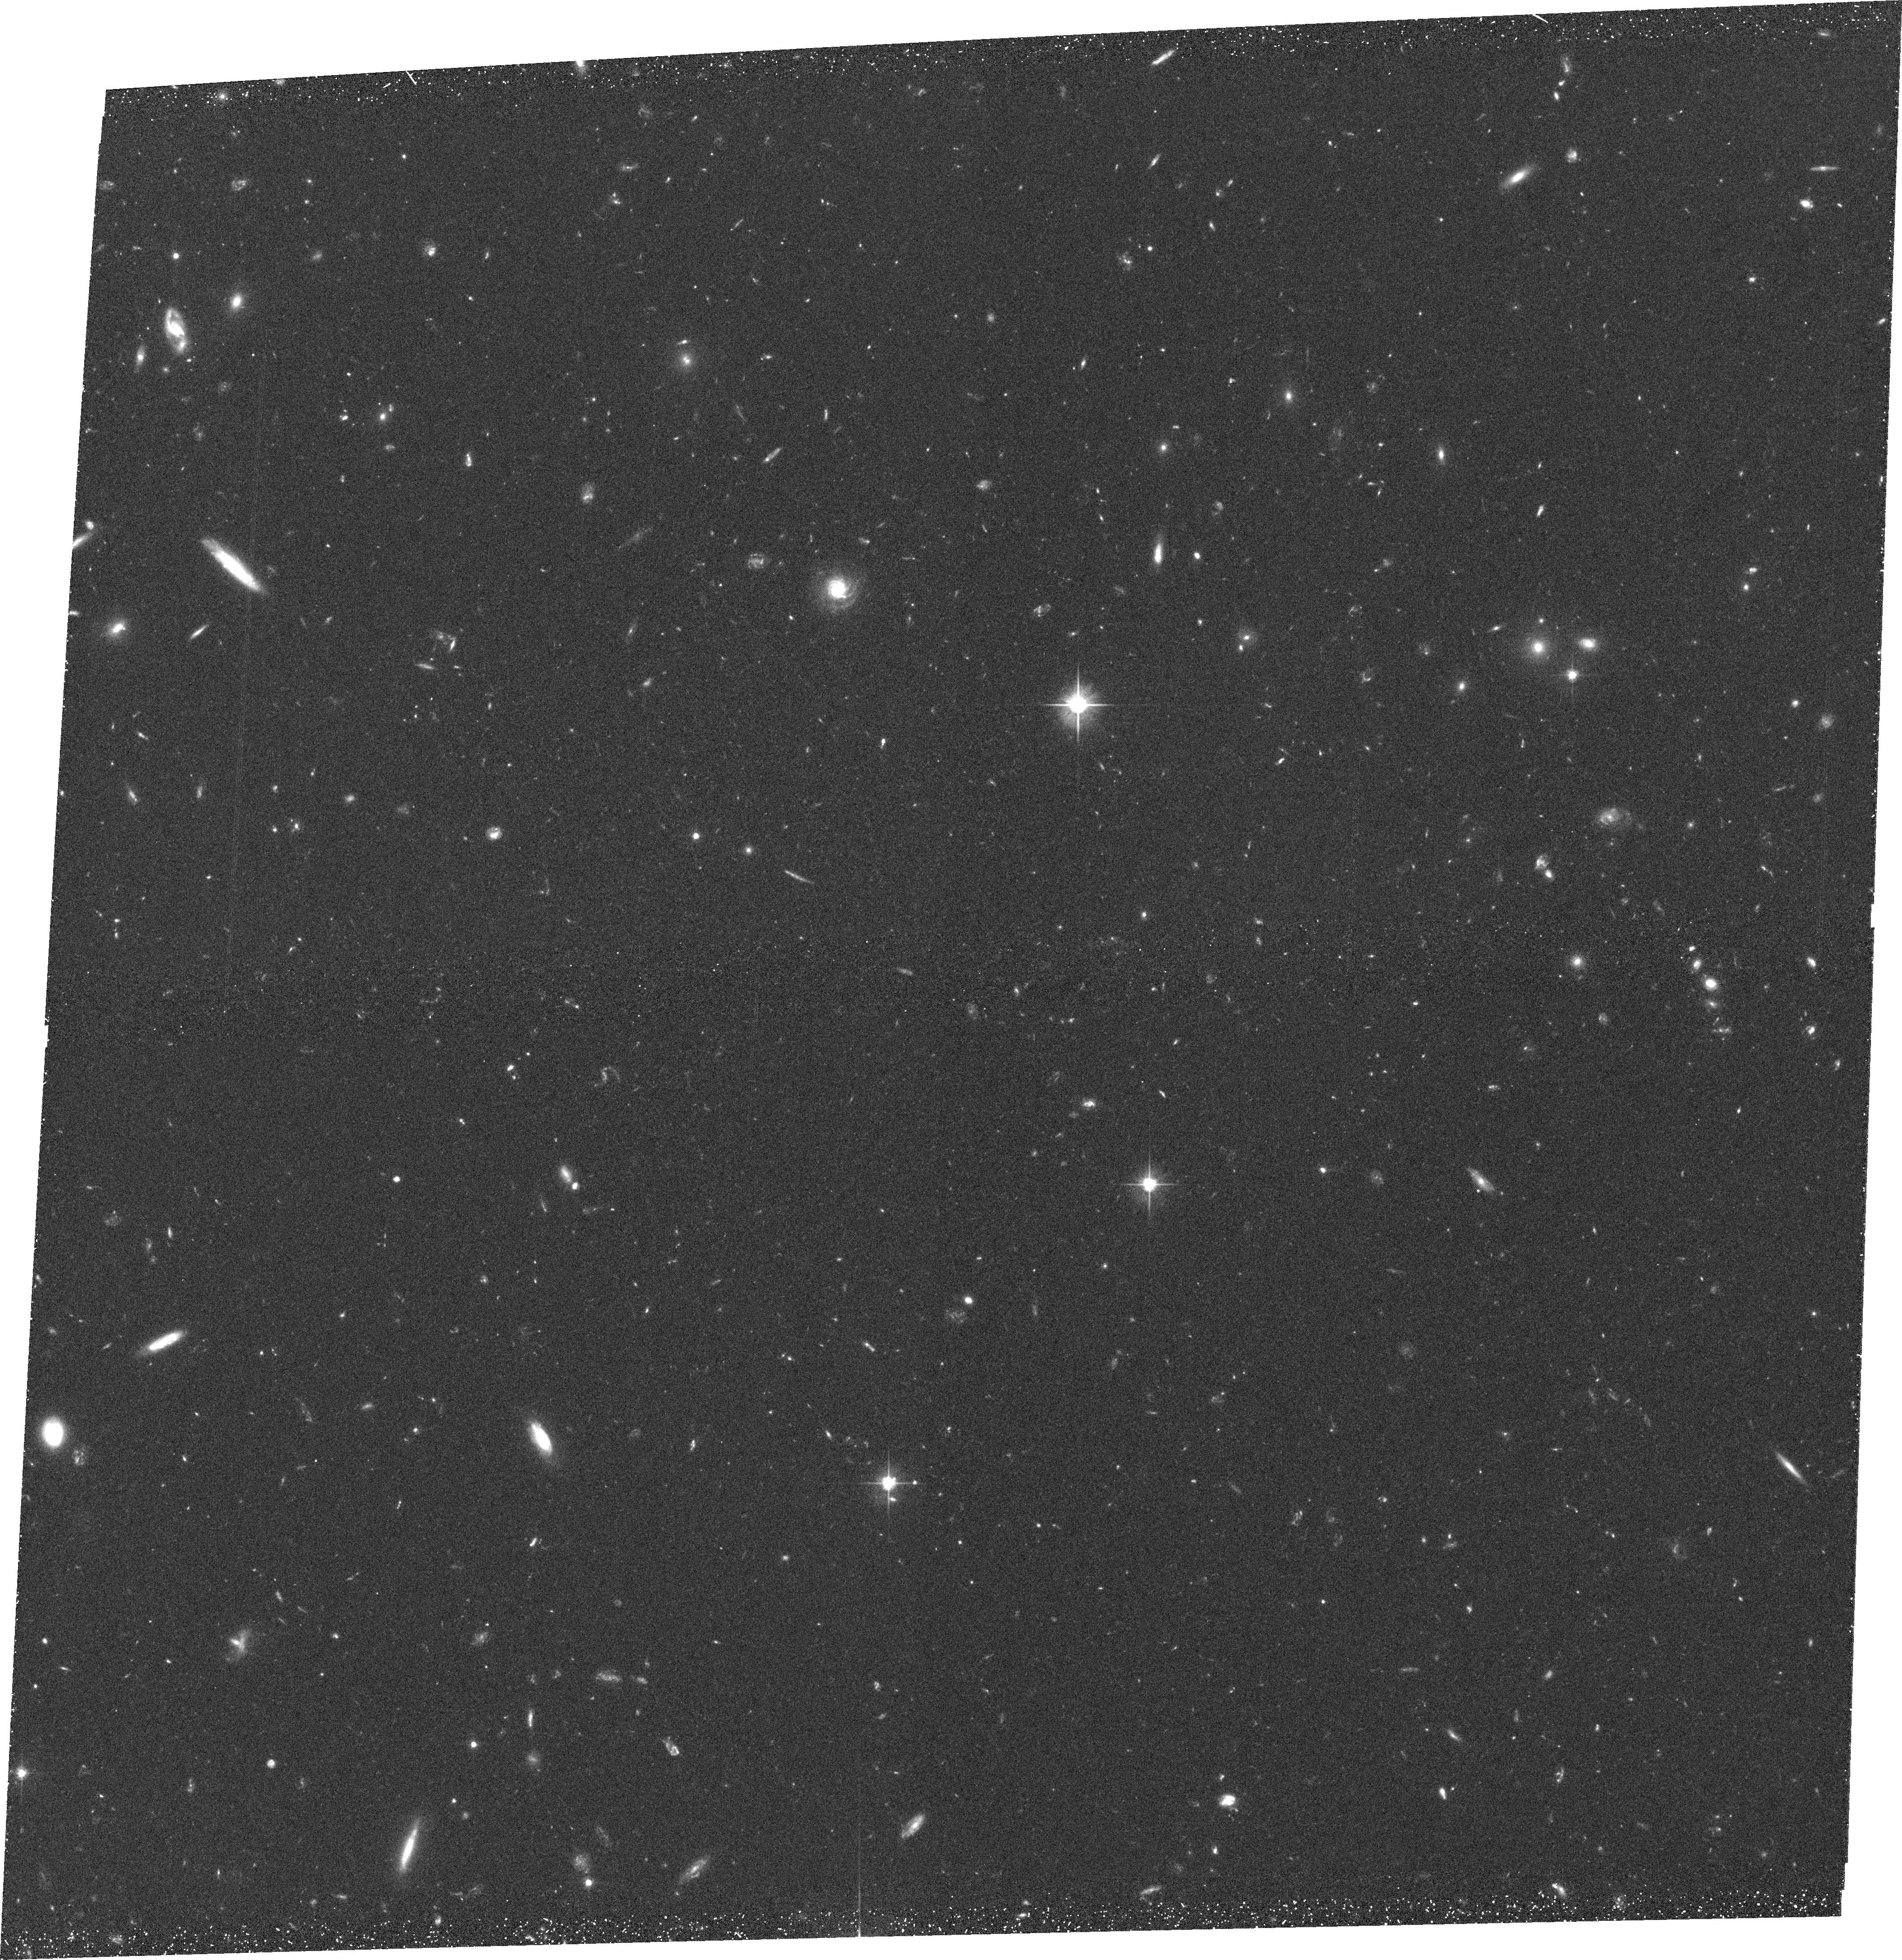
Target: GEMS-16
Instrument: ACS/WFC
Filter: F606W
Exposure: 36 min
Observation ID: hst_9500_16_acs_wfc_f606w_j8de16

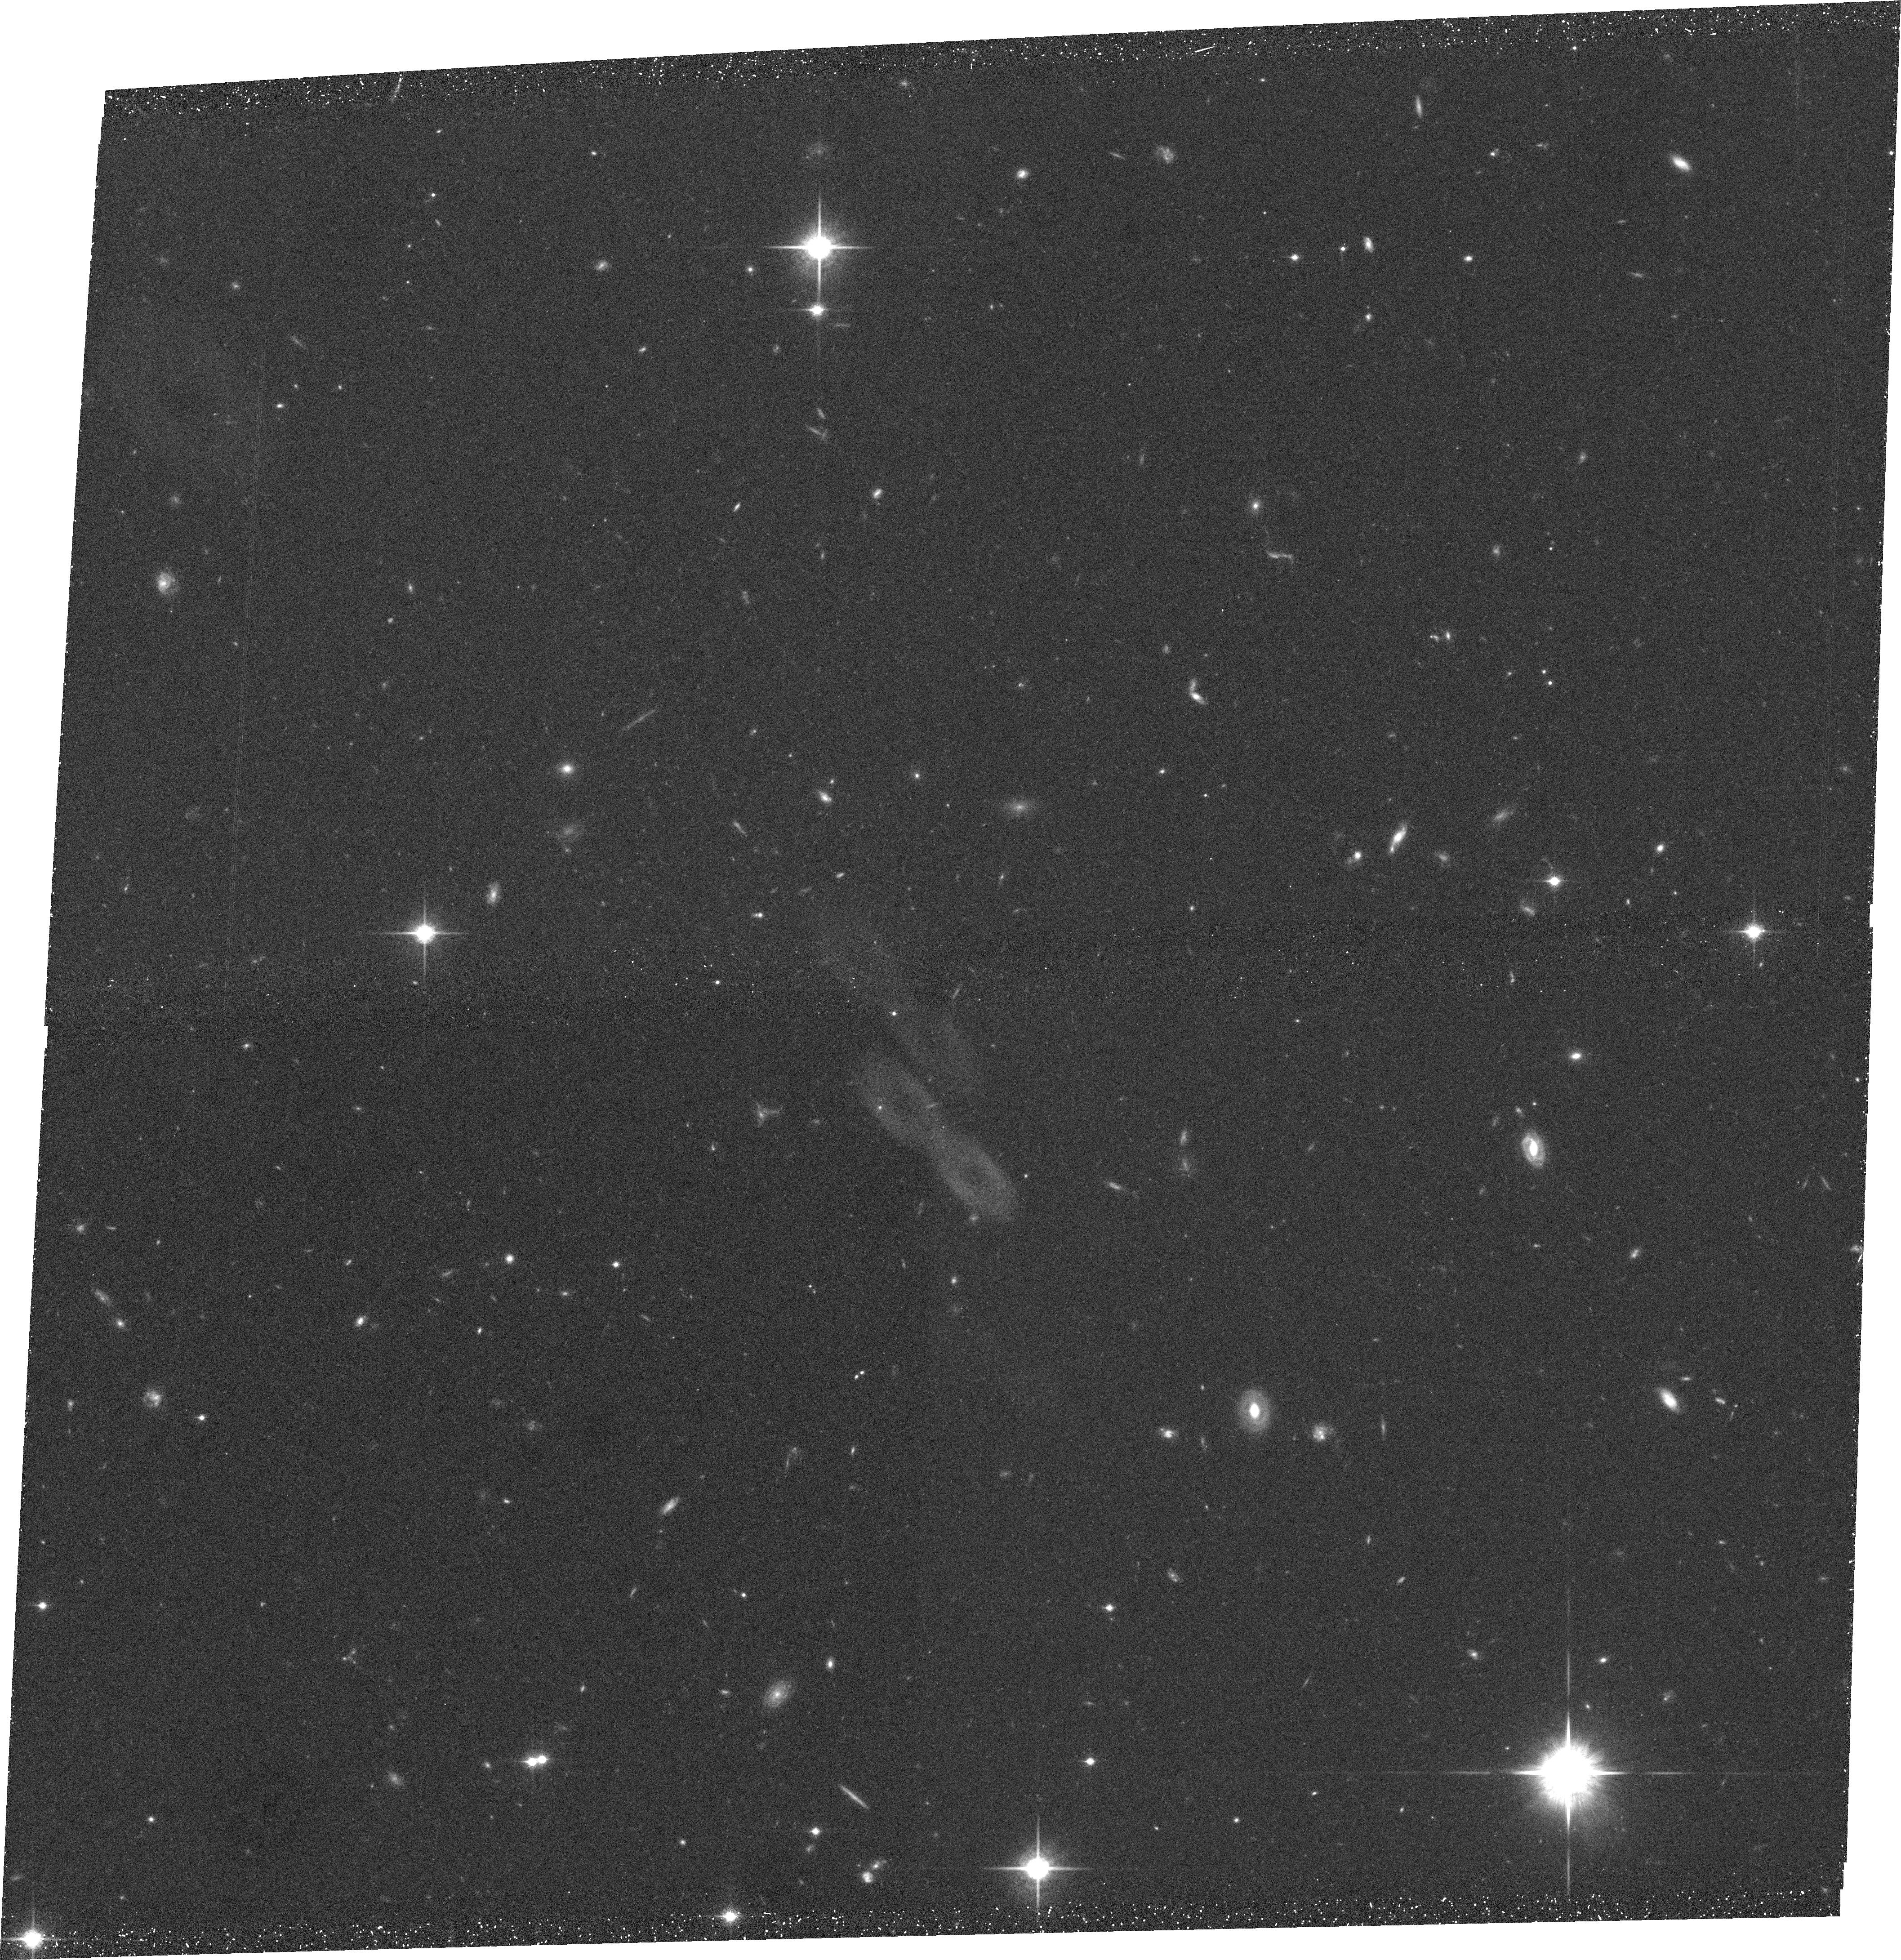
Target: GEMS-1
Instrument: ACS/WFC
Filter: F850LP
Exposure: 38 min
Observation ID: hst_9500_01_acs_wfc_f850lp_j8de01

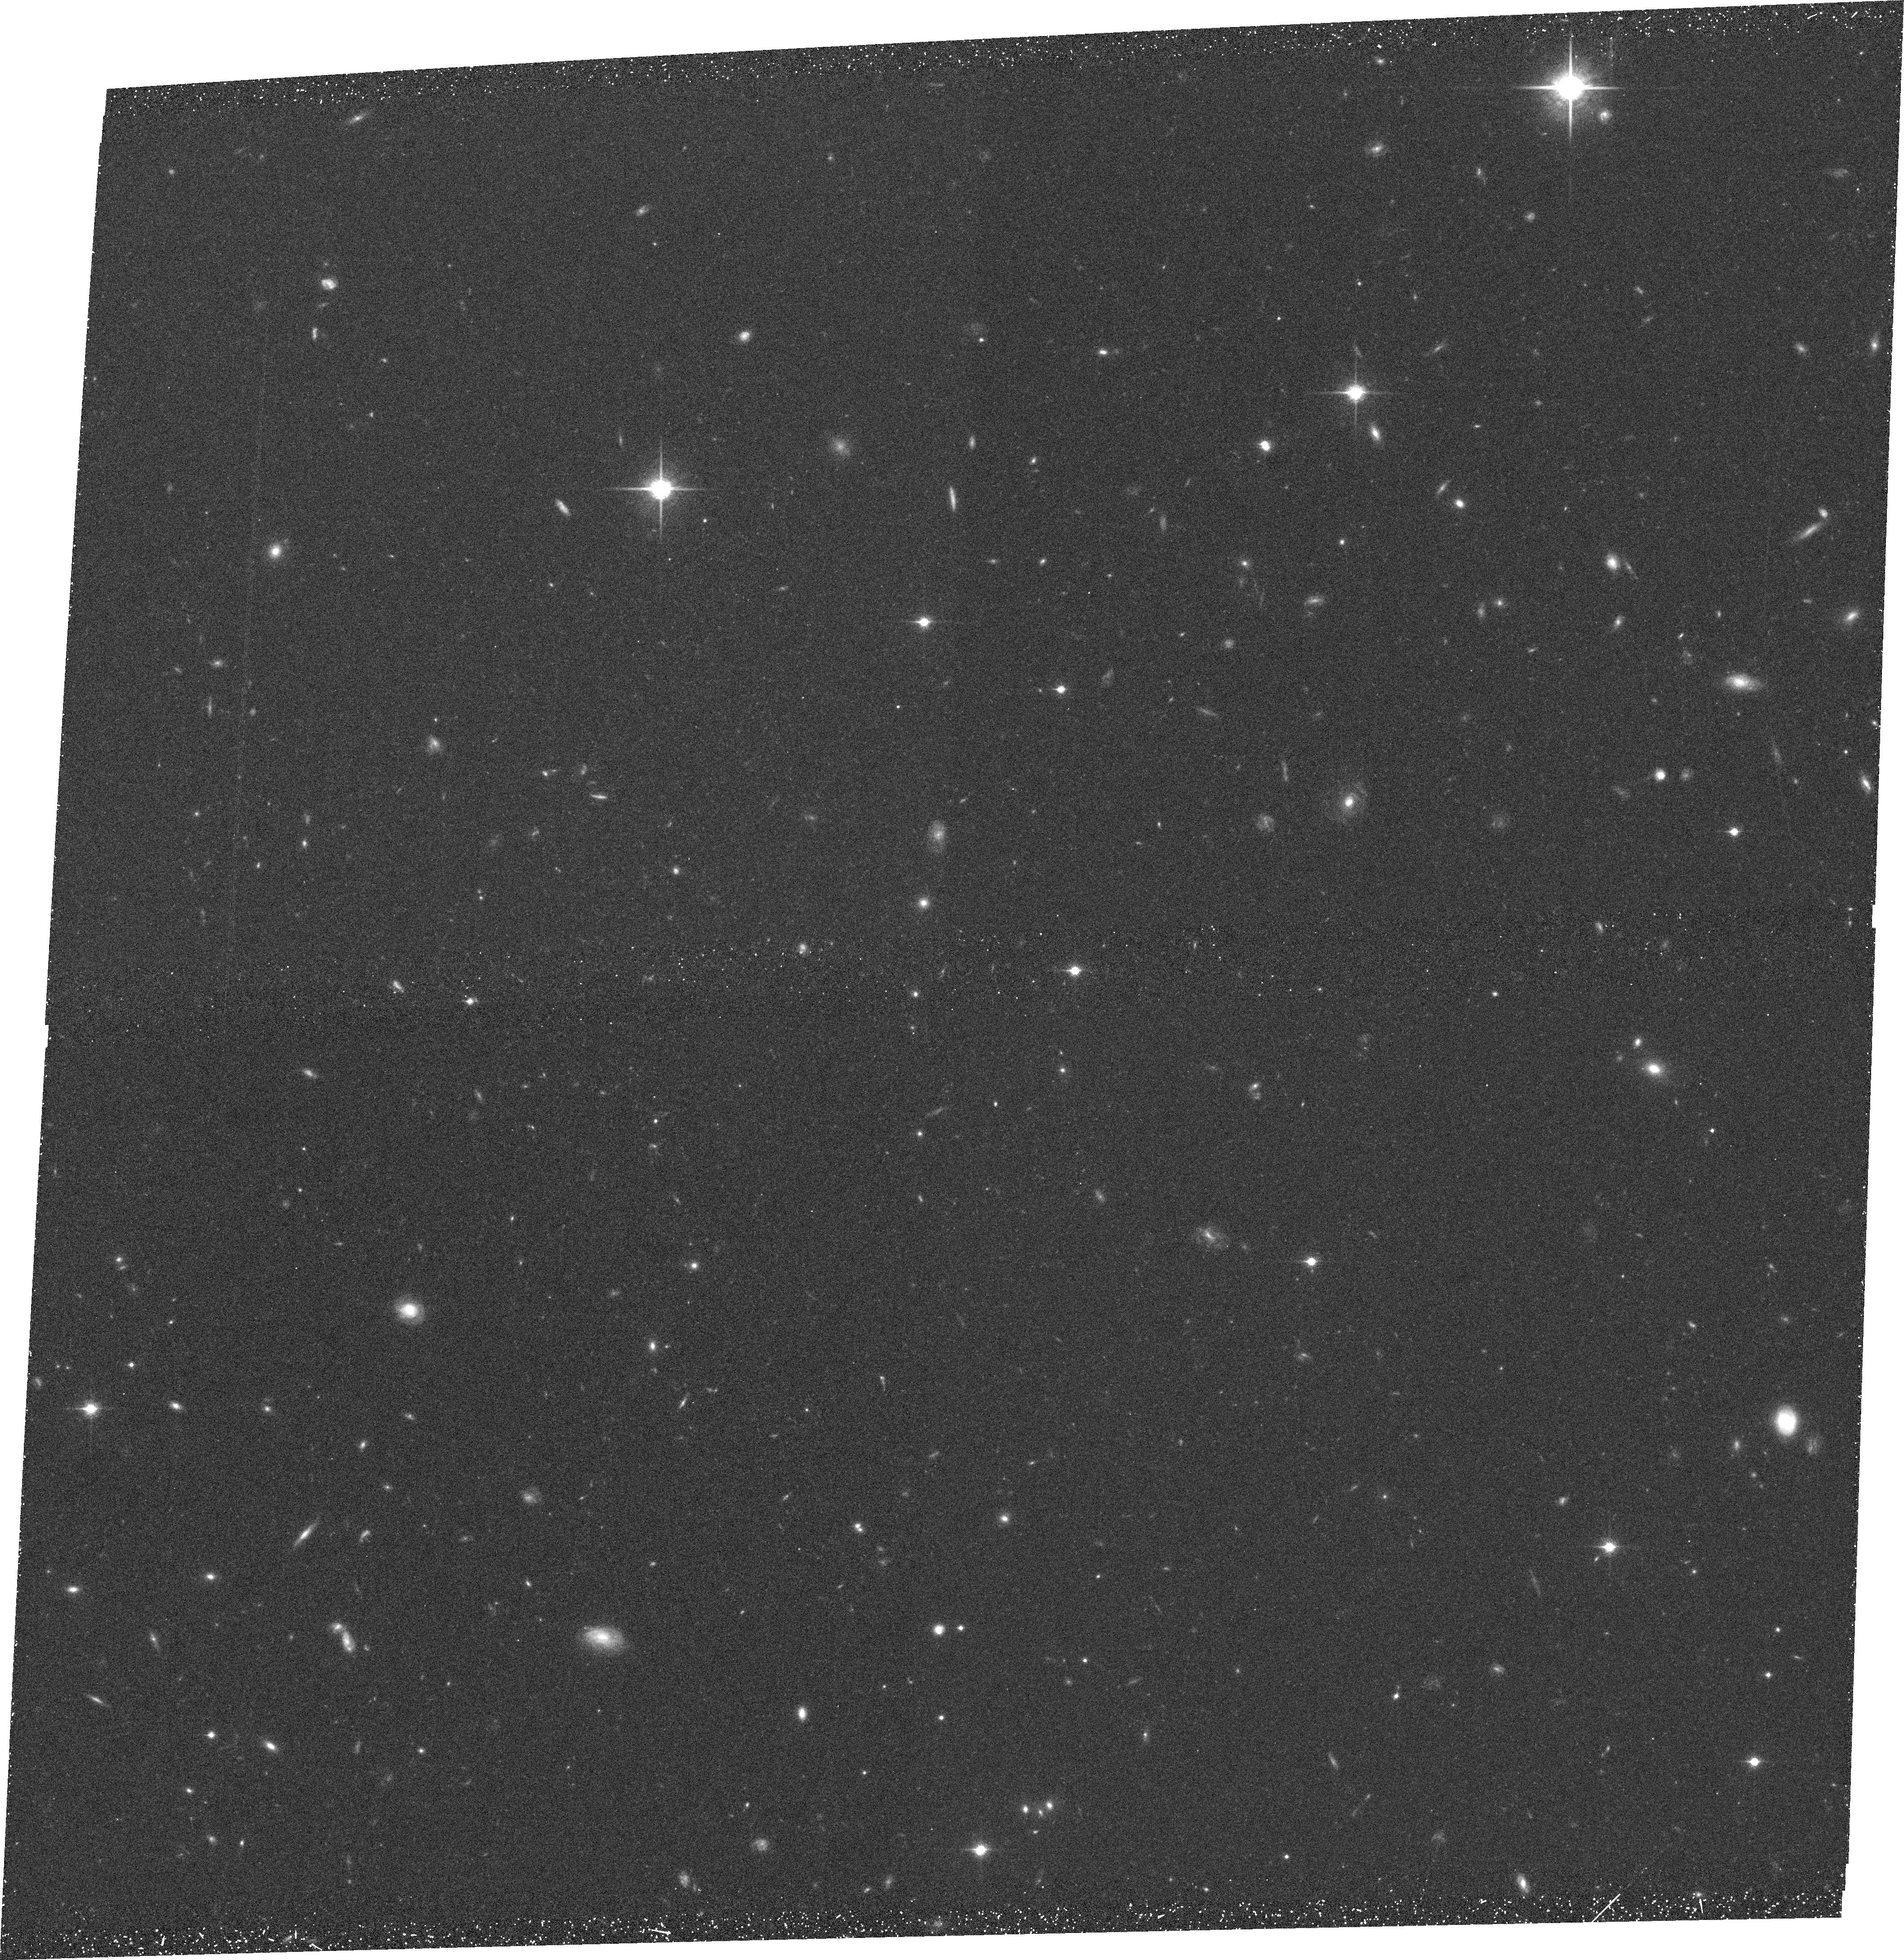
Target: GEMS-15
Instrument: ACS/WFC
Filter: F850LP
Exposure: 38 min
Observation ID: hst_9500_15_acs_wfc_f850lp_j8de15

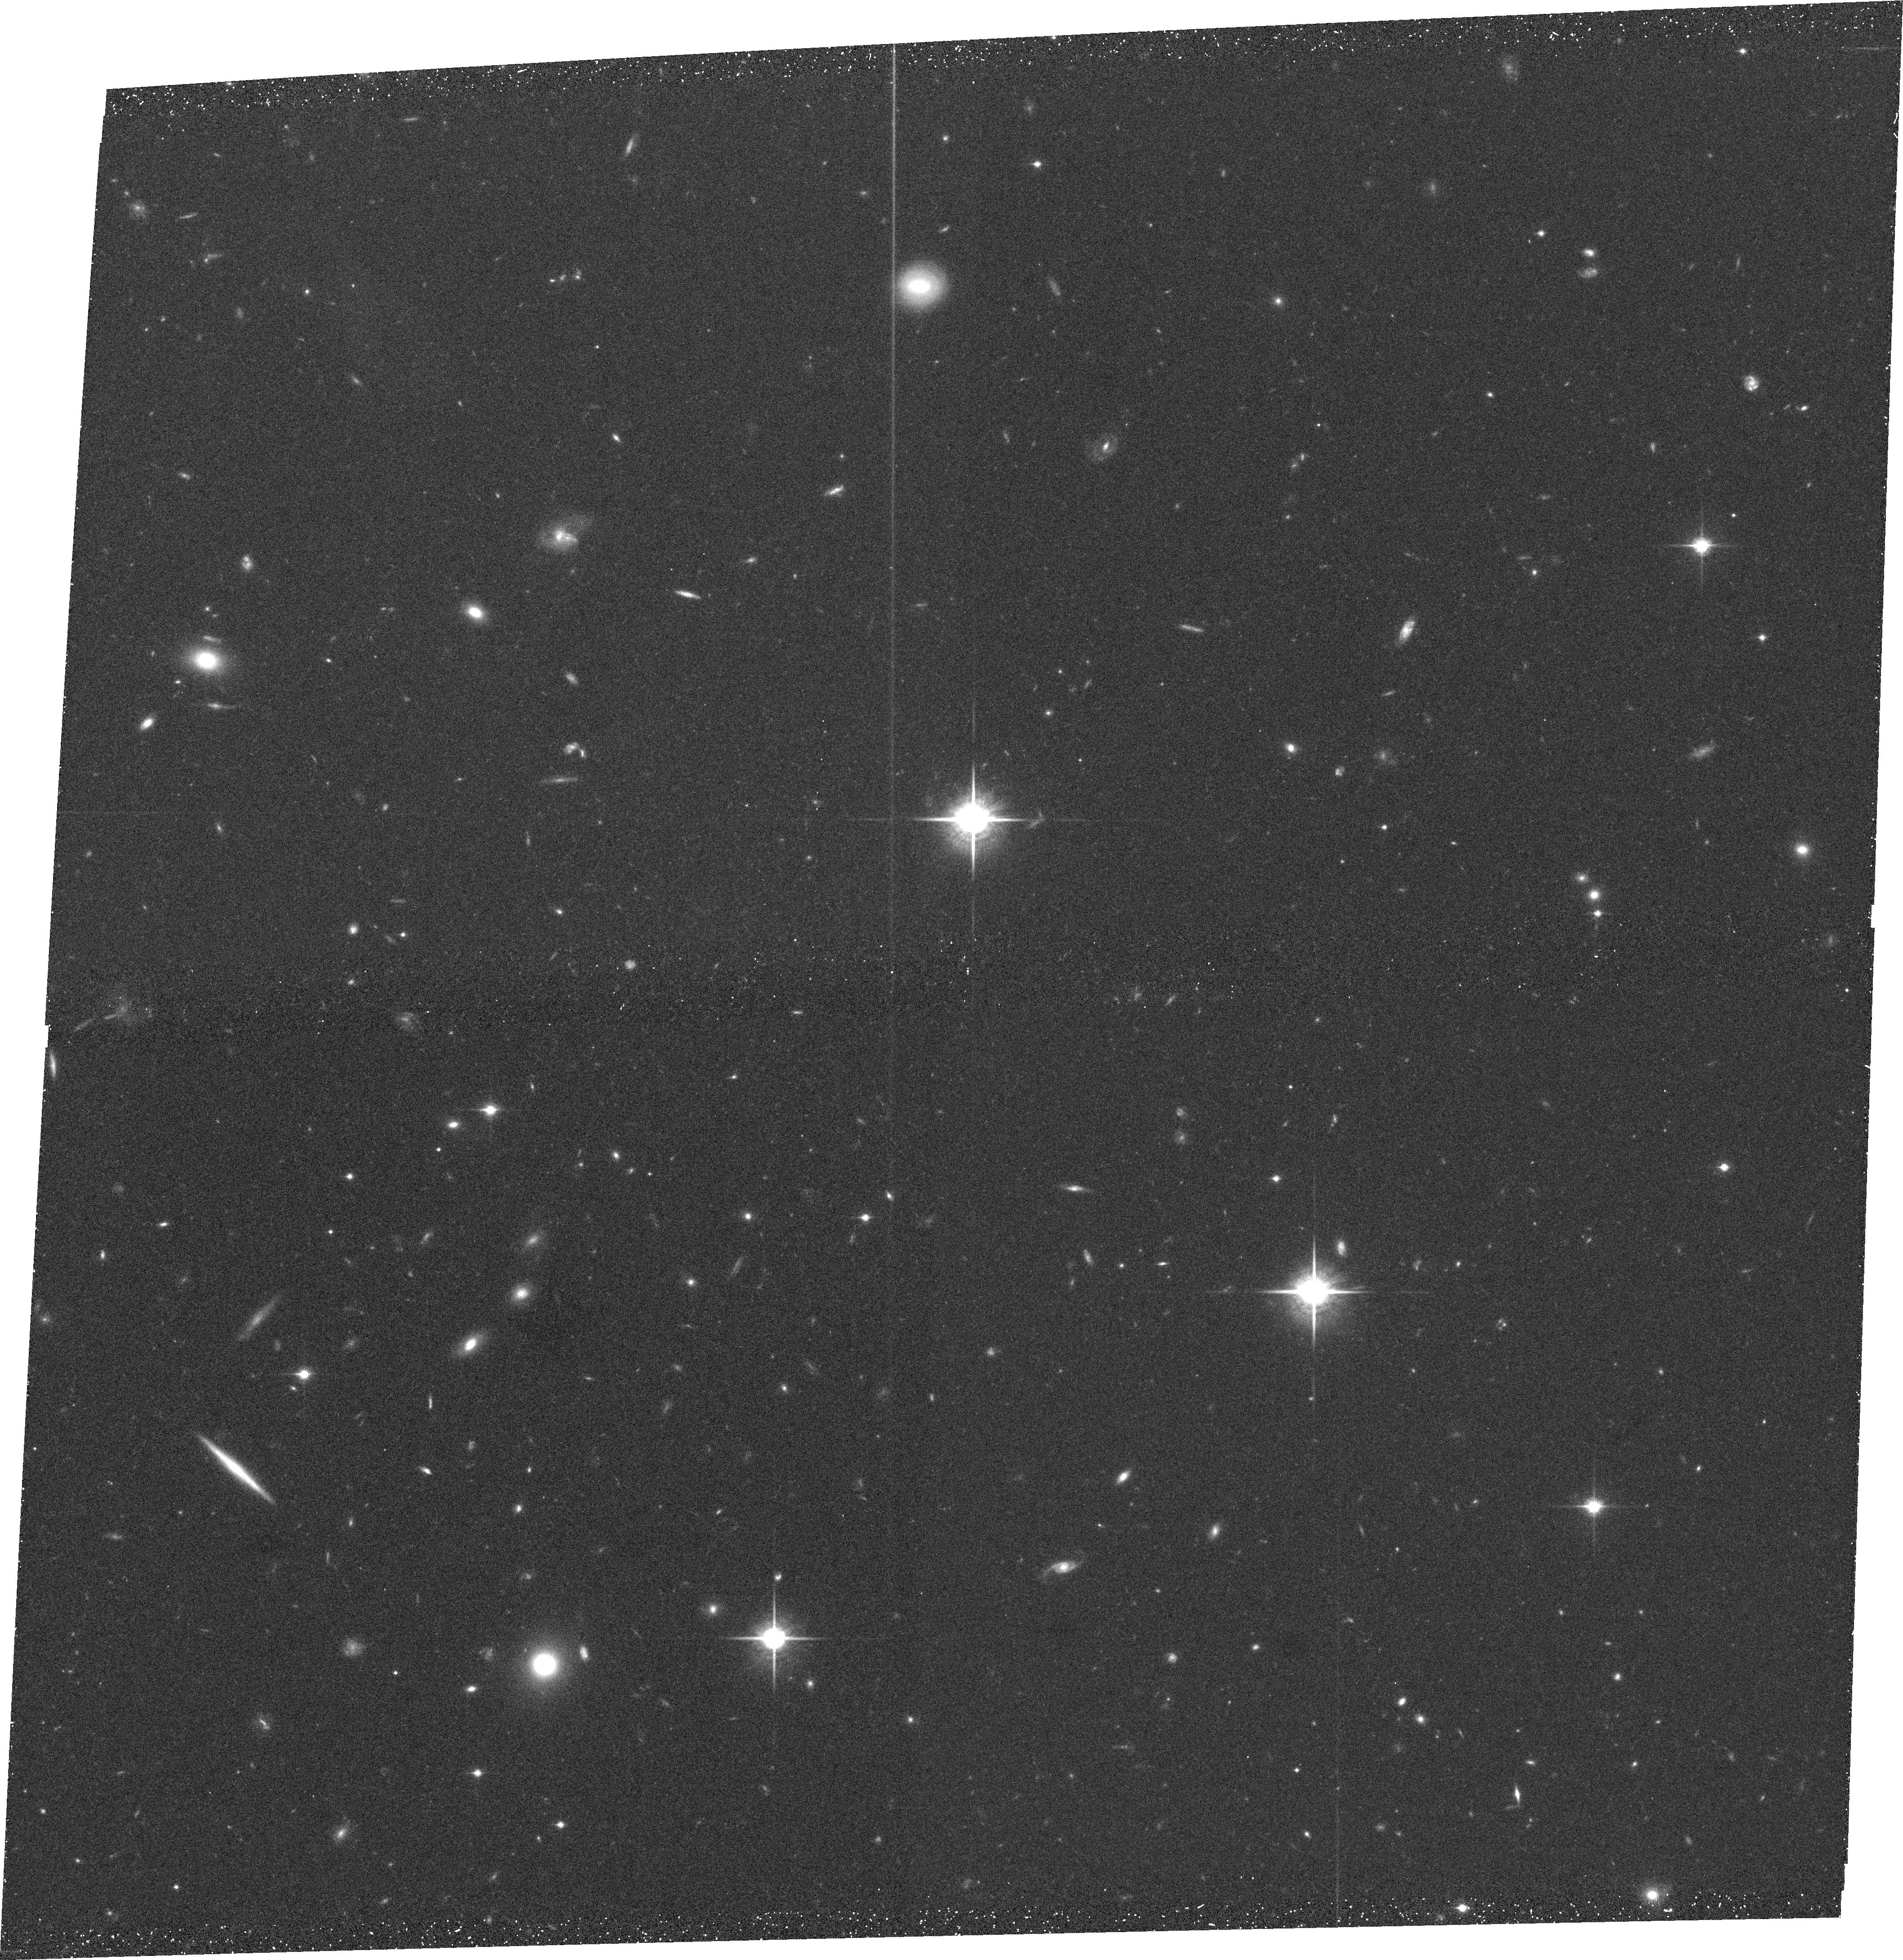
Target: GEMS-47
Instrument: ACS/WFC
Filter: F850LP
Exposure: 38 min
Observation ID: hst_9500_47_acs_wfc_f850lp_j8de47

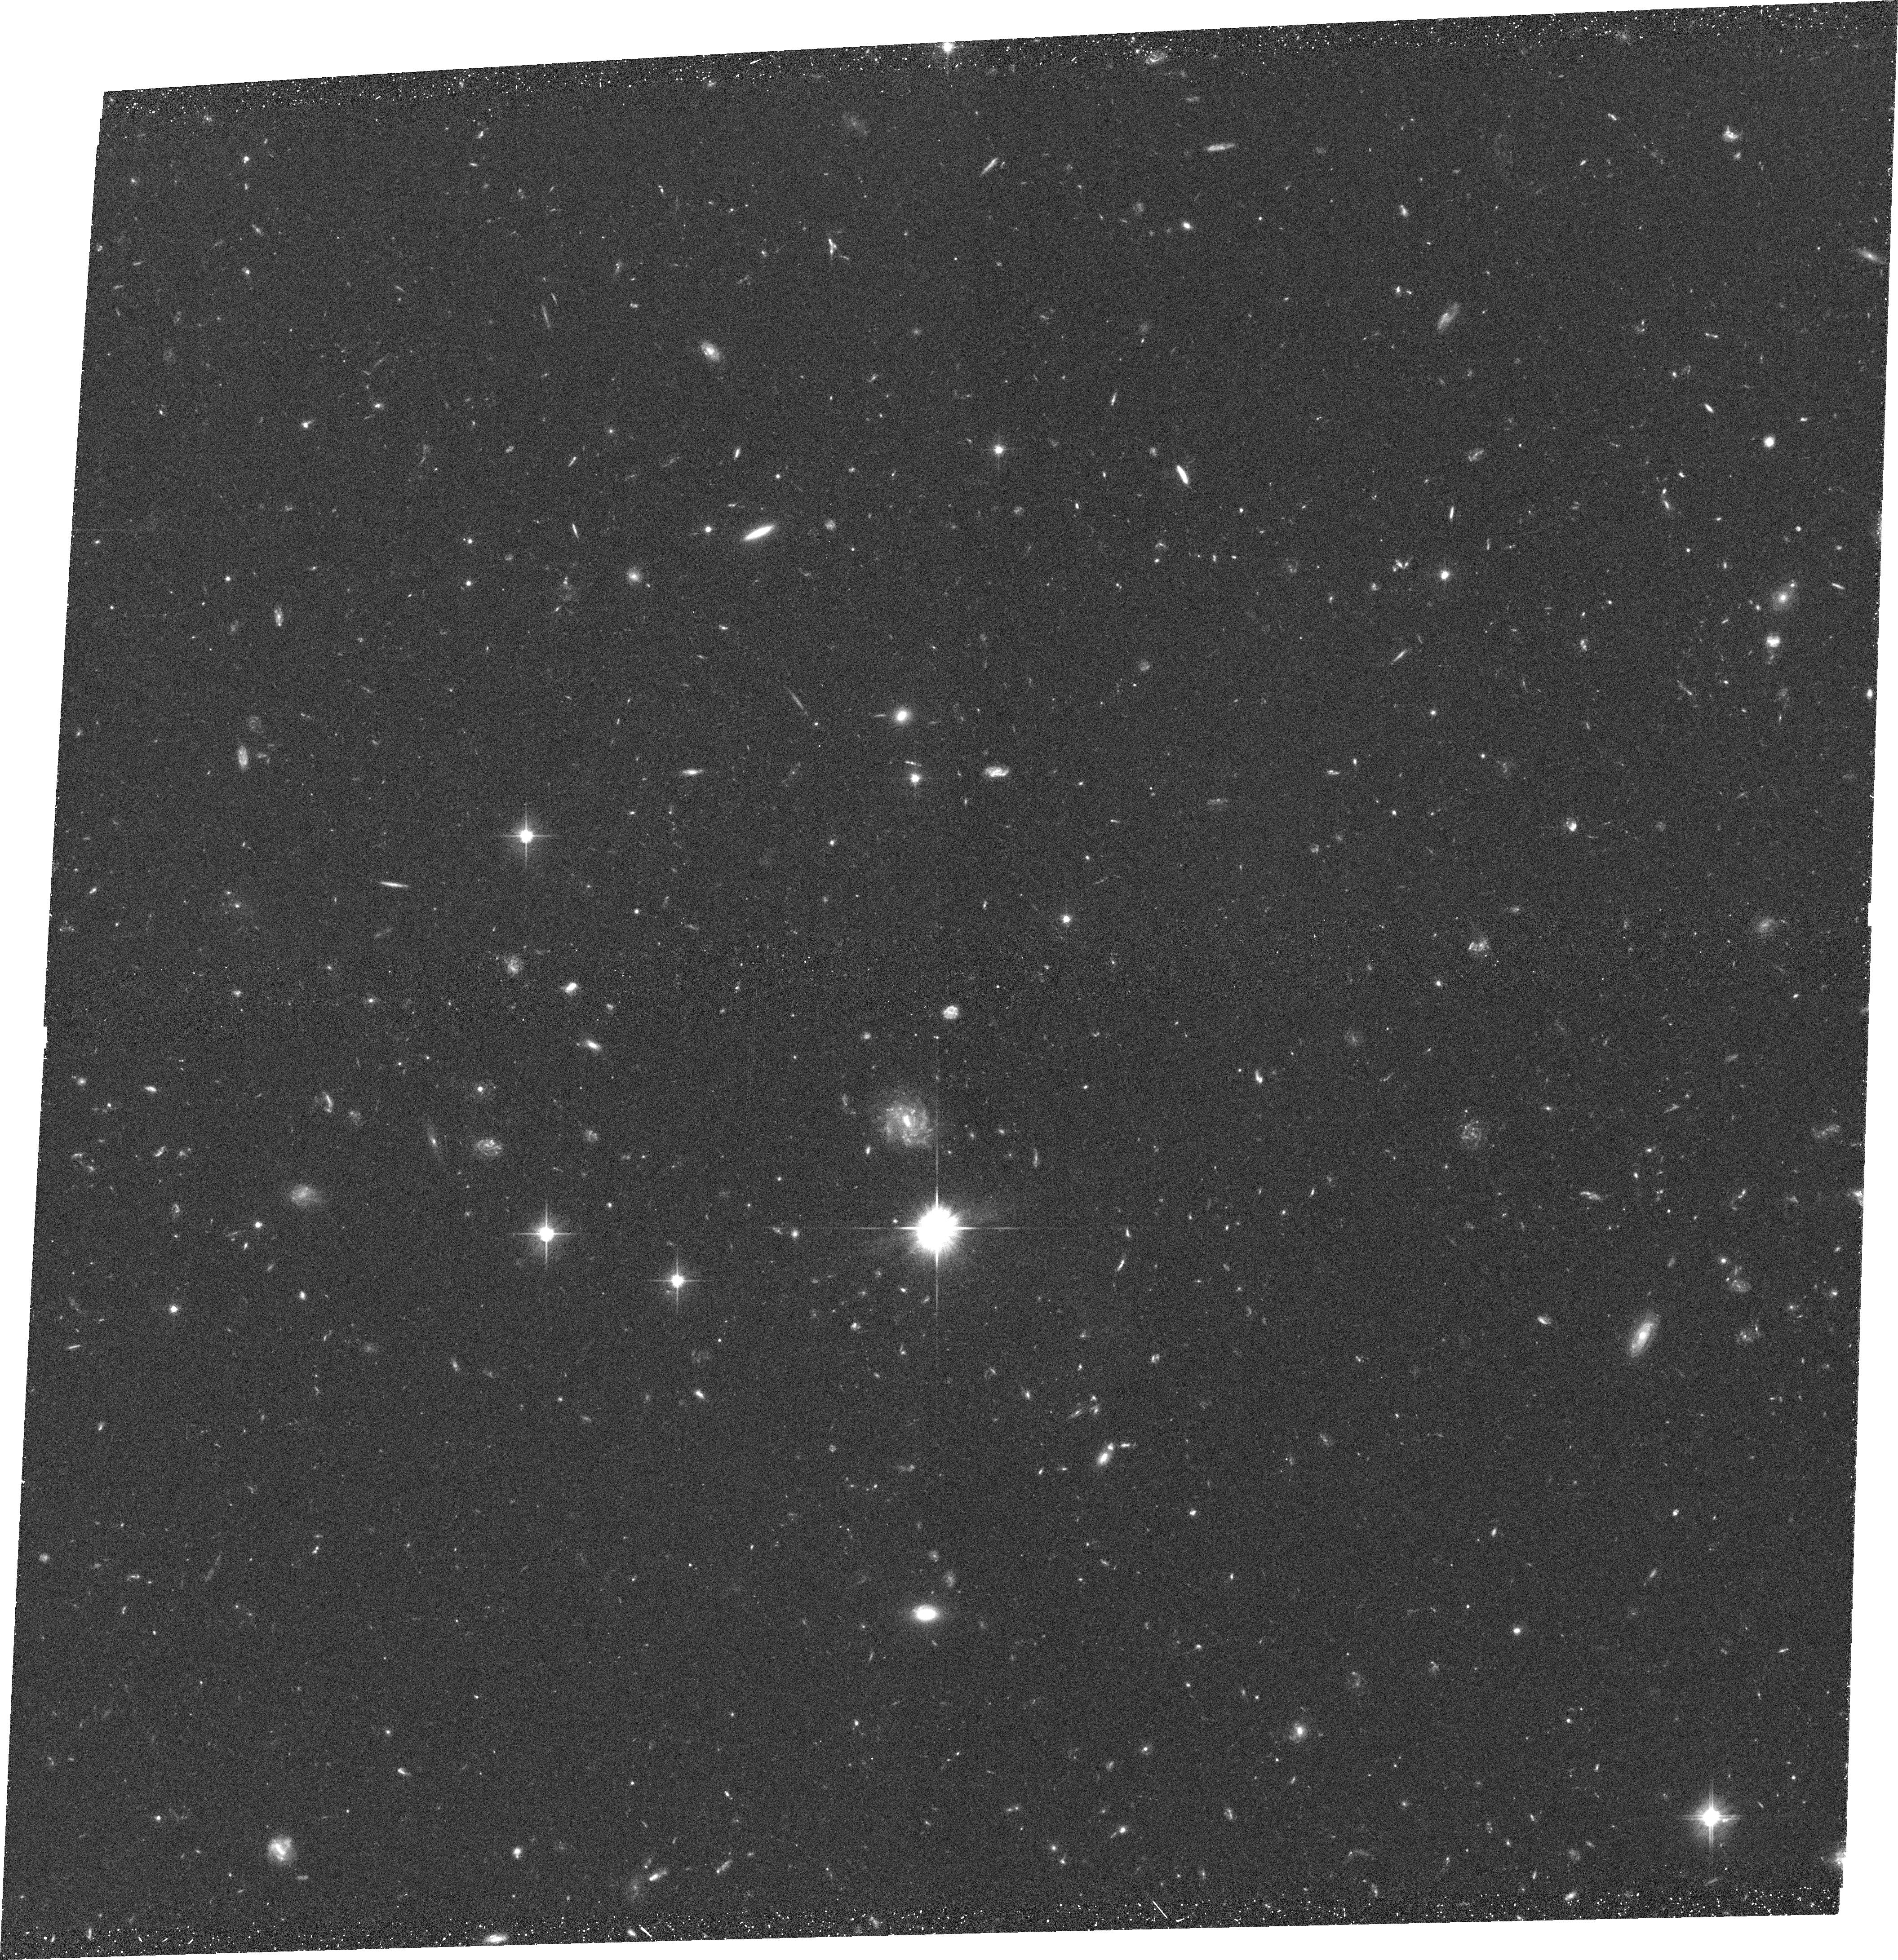
Target: GEMS-61
Instrument: ACS/WFC
Filter: F606W
Exposure: 36 min
Observation ID: hst_9500_61_acs_wfc_f606w_j8de61

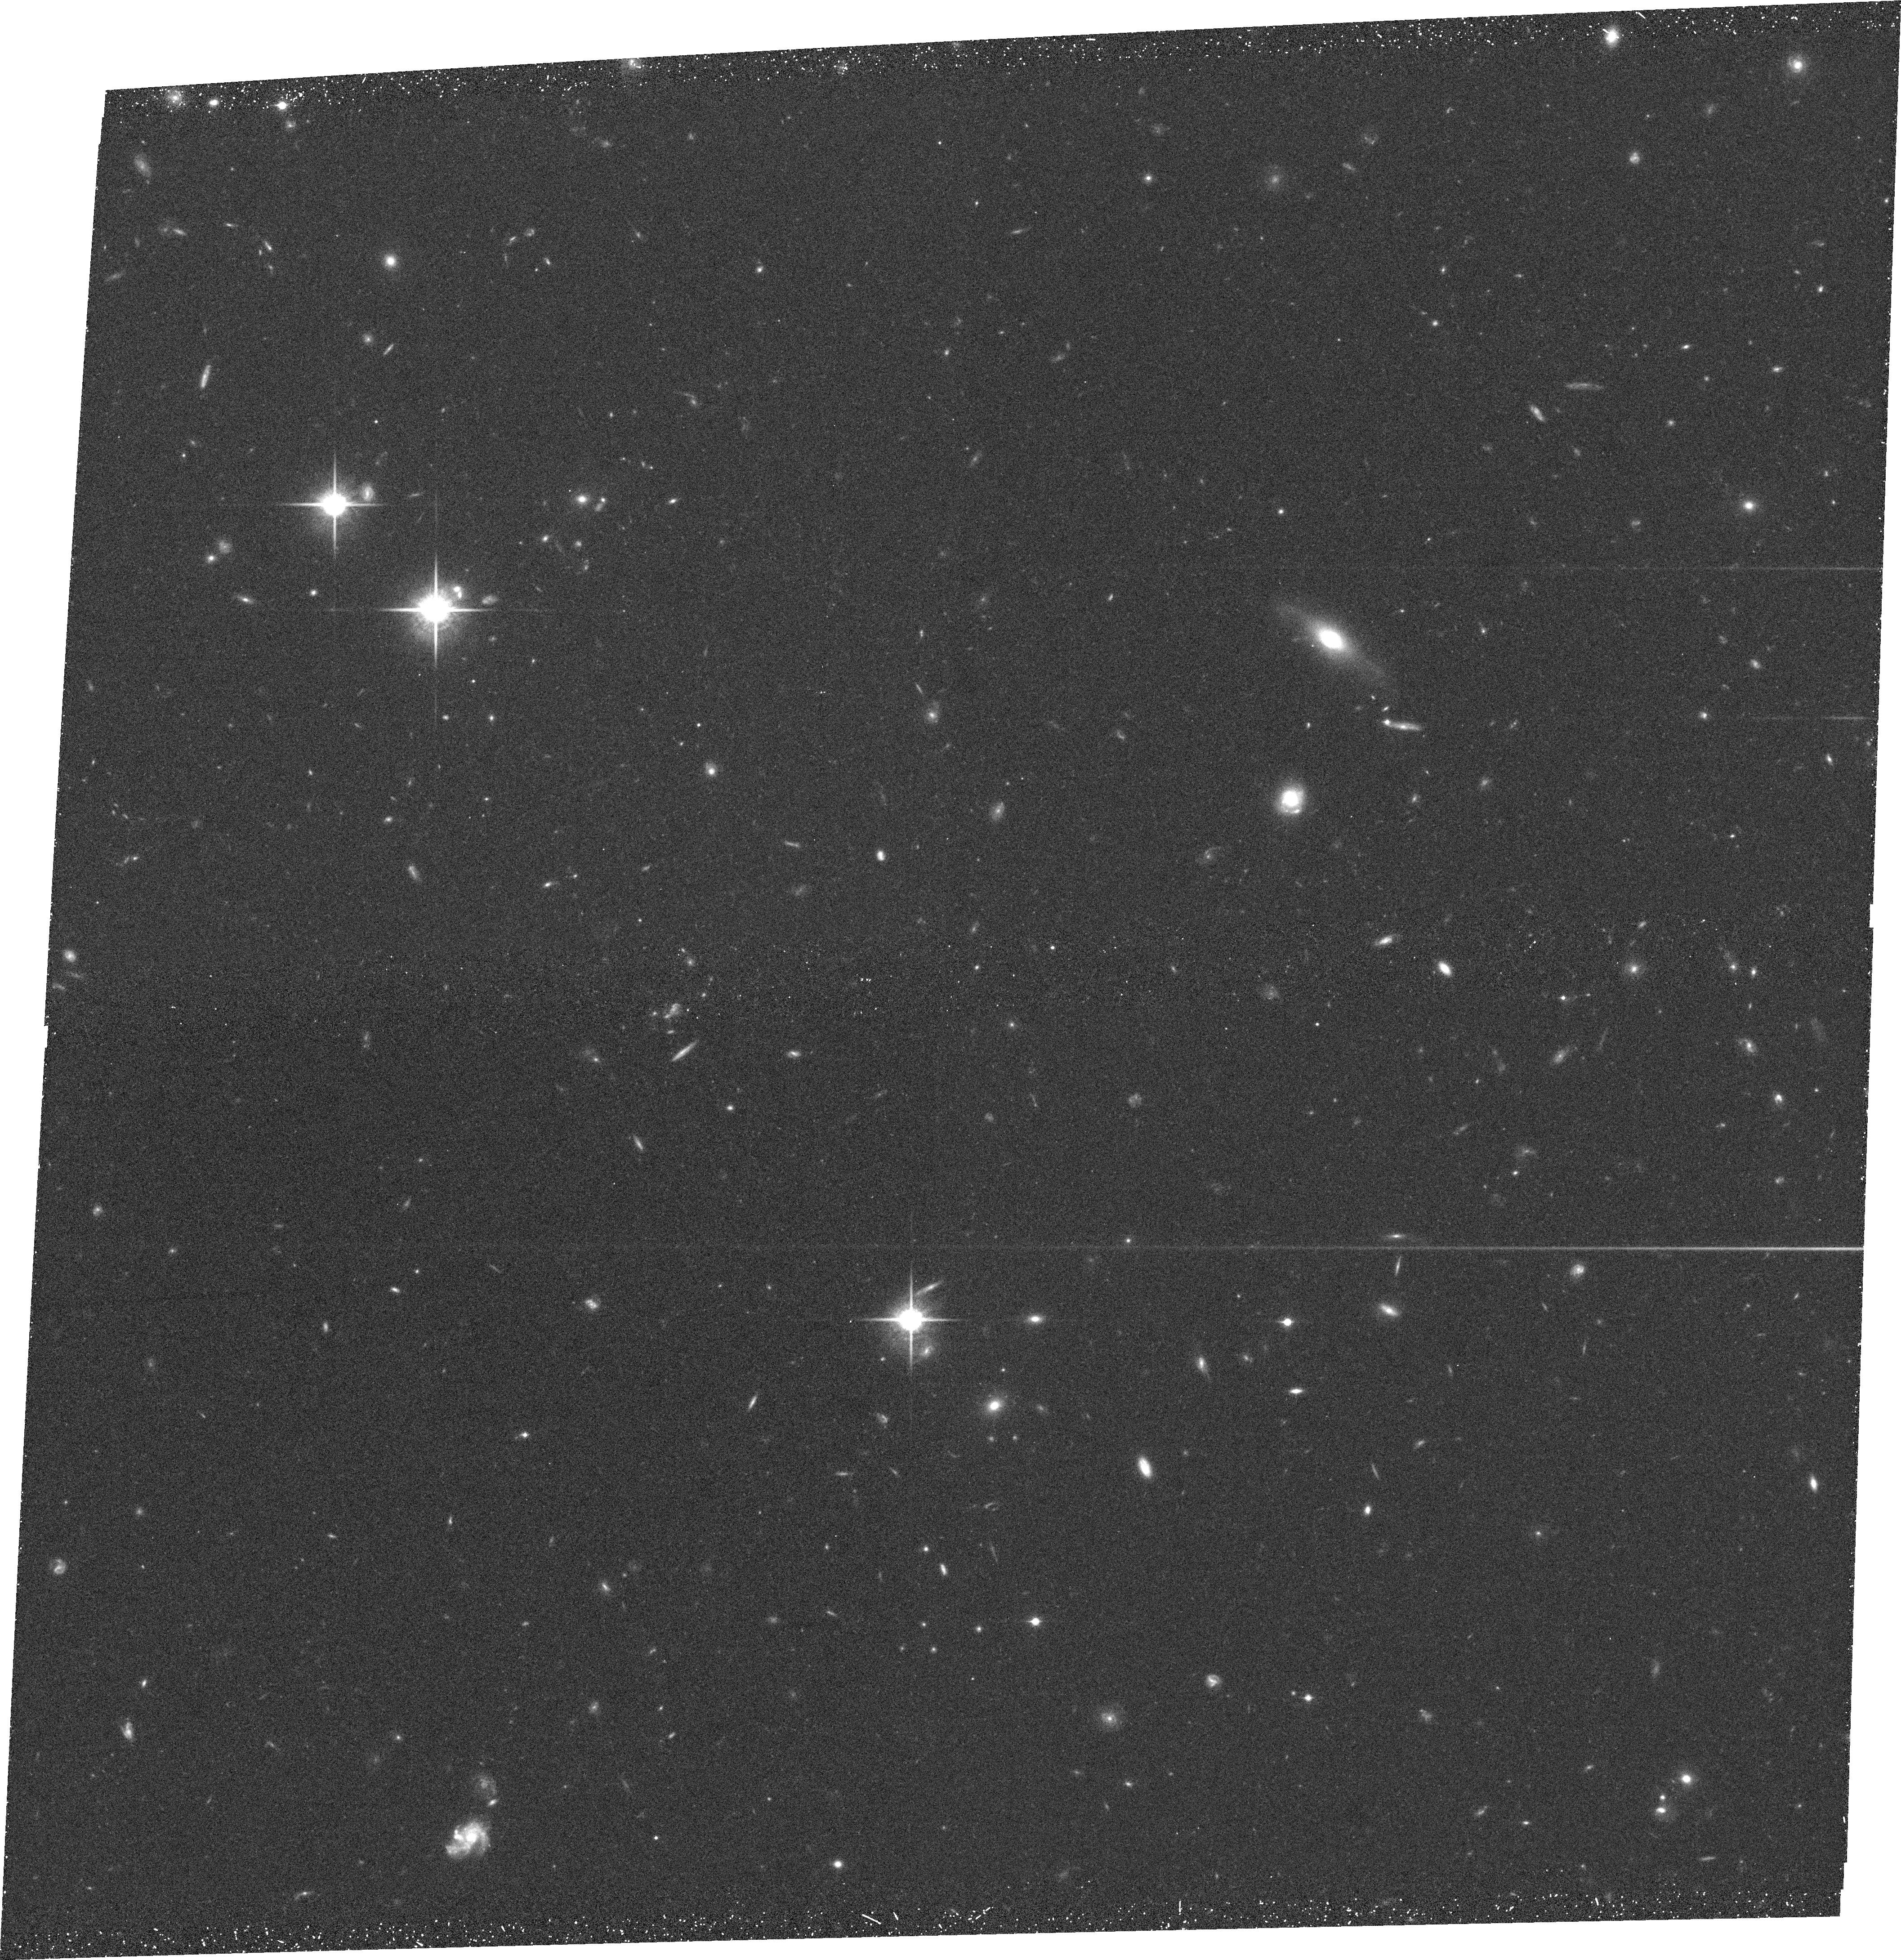
Target: GEMS-55
Instrument: ACS/WFC
Filter: F850LP
Exposure: 38 min
Observation ID: hst_9500_55_acs_wfc_f850lp_j8de55

The Evolution of Galaxy Structure from 10, 000 Galaxies with 0.1<z<1.2 (PI: Rix, Hans-Walter R)

We propose to determine the evolution of galaxy structure over the last half of cosmic history from galaxy images in the redshift range 0.1<z<1.2. Our sample of 10^4 galaxies is contained within a 30'* 30' field centered on the Chandra Deep Field South and is complete to m_r~ 24. The redshift of each galaxy is known to Delta z ~ 0.02 from low-resolution spectra using 17 medium band filters, which also provide SED's complete from 3500Angstrom to 9250Angstrom for the whole sample. A mosaic of 9* 9 ACS pointings in F555W and F850LP will provide < 0.1" (<500 pc) rest-frame 4500Angstrom images for the entire sample of distant galaxies with known redshifts, a 30-fold improvement by number over published surveys. This unique data set will let us to resolve some of the most important issues in galaxy evolution. We will see why star formation activity has declined dramatically since z ~ 1: it could be changes in the interaction and merger rate, waning fuel supply, or simply a shift of star-formation to progressively less massive systems. By resolving the galaxies in rest-frame B, we can separate the bulges, bars, and disks to determine if the bulges simply dim, while disks grow radially with time. The growing disk surface mass density might increase the incidence of large-scale bars. Using the >100 AGNs identified in the field, we will investigate whether the population of host galaxies evolved in the last 10^10 years.